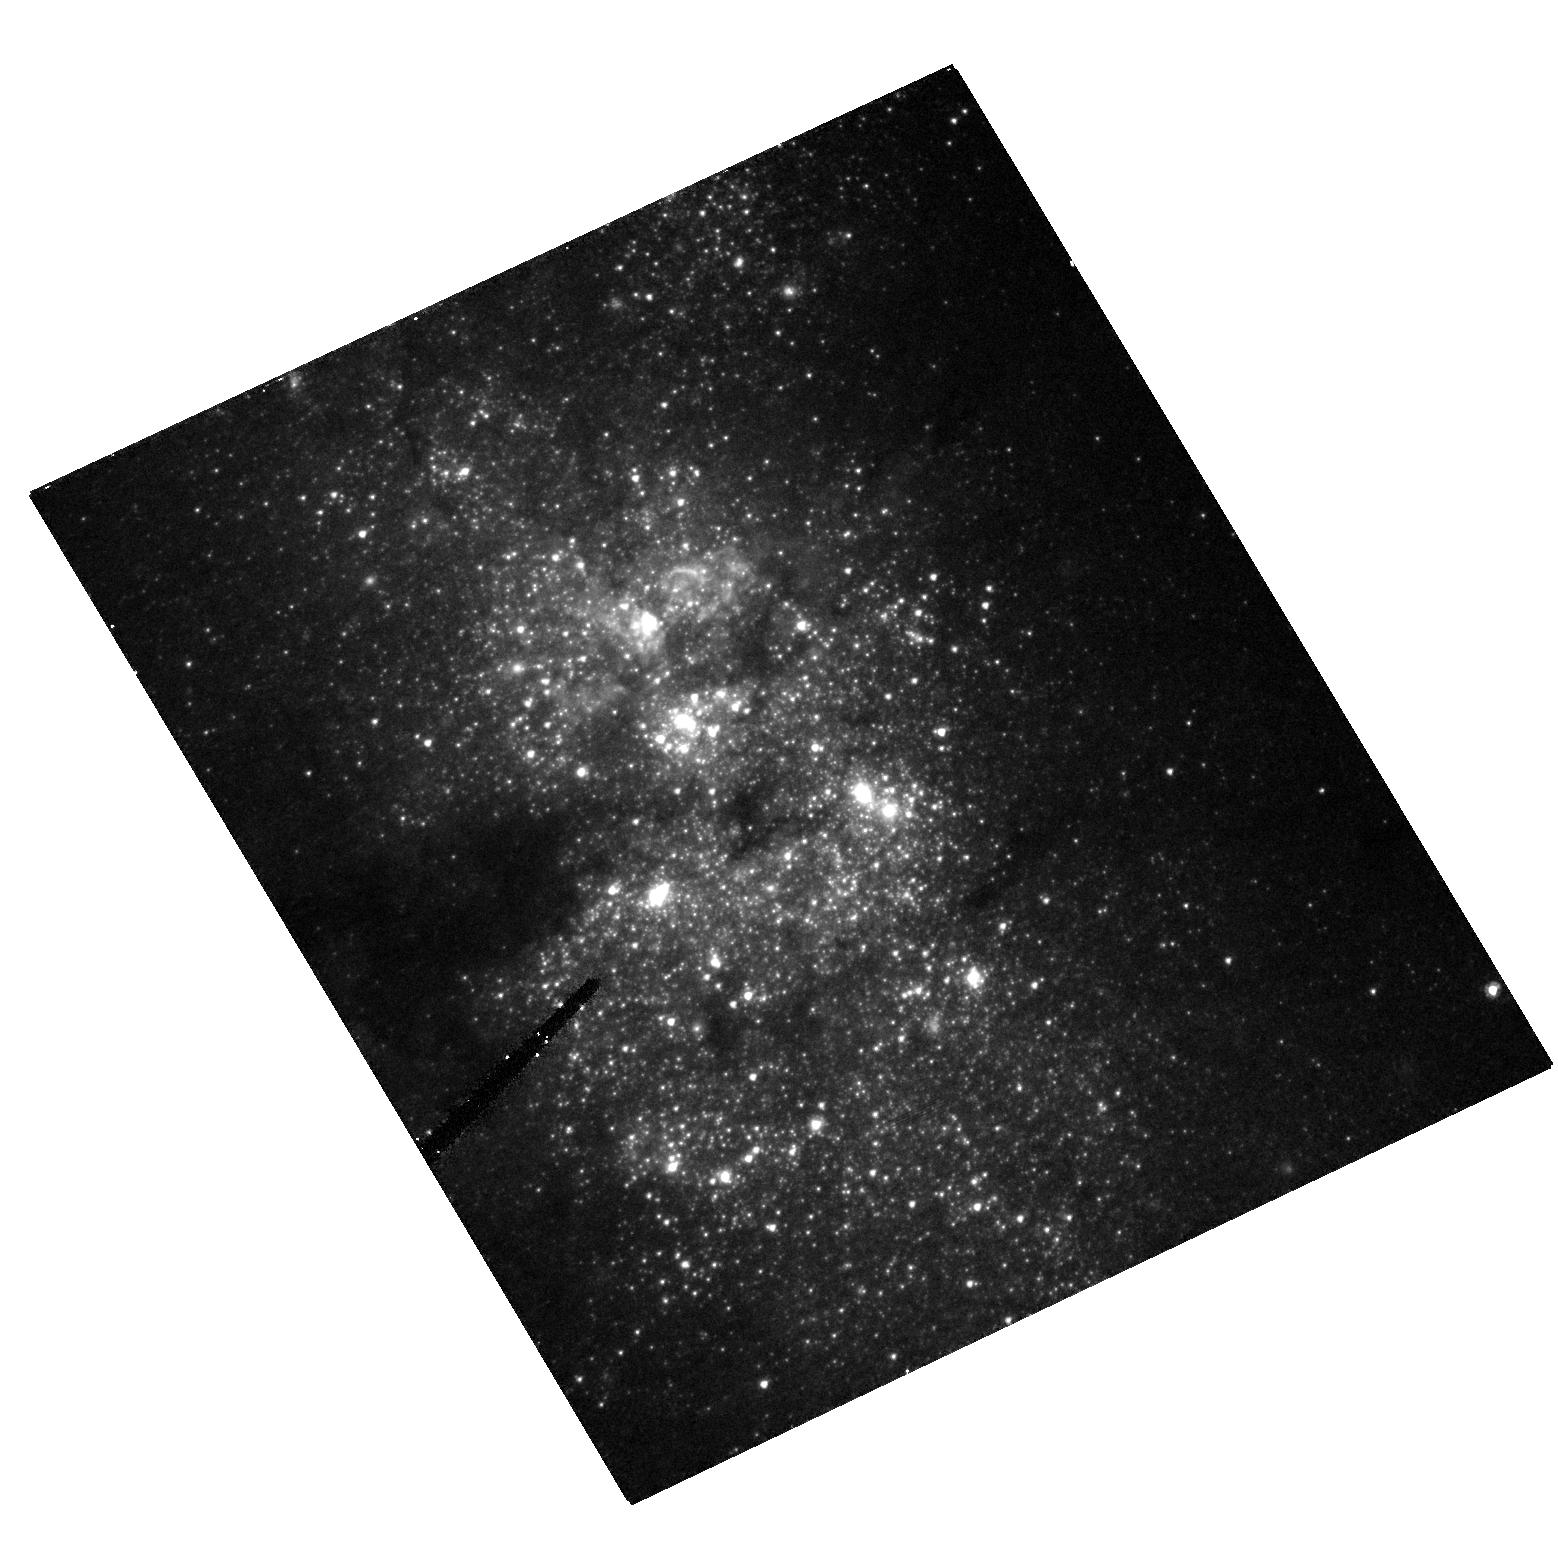
Target: NGC-5253
Instrument: ACS/HRC
Filter: F435W
Exposure: 10 min
Observation ID: hst_10609_01_acs_hrc_f435w_j9fb01

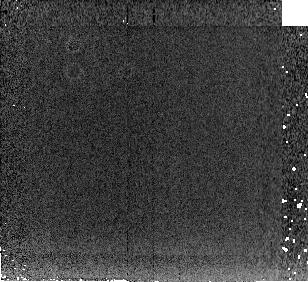
Target: NGC-4449
Instrument: NICMOS/NIC2
Filter: F222M
Exposure: 3 min
Observation ID: n9fb12030

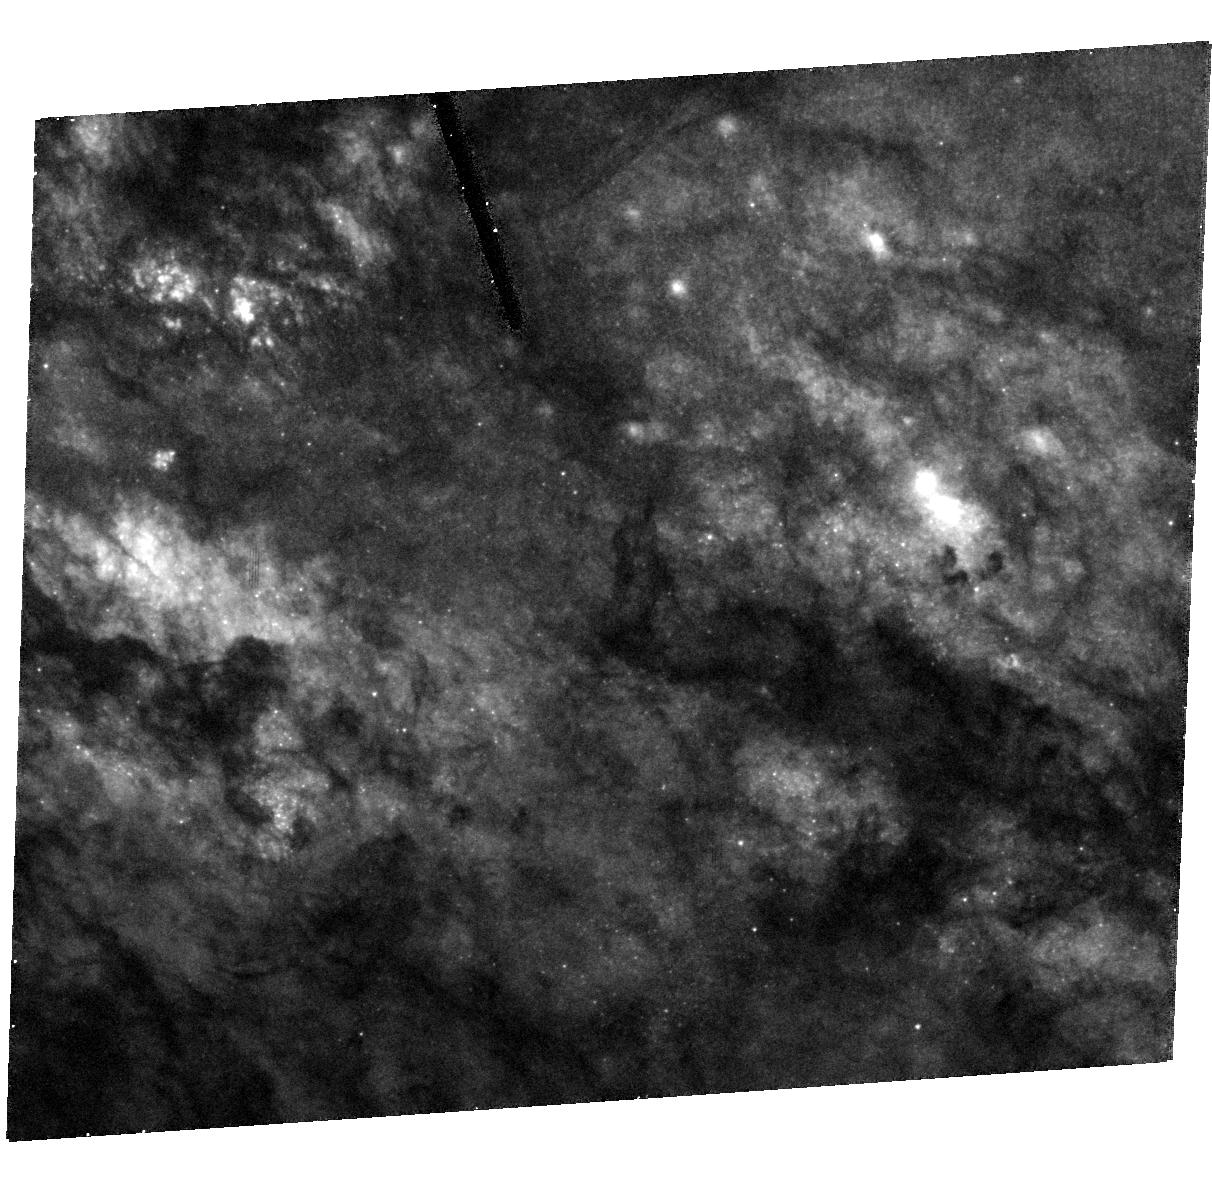
Target: MESSIER-082-C-COPY
Instrument: ACS/HRC
Filter: F435W
Exposure: 19 min
Observation ID: hst_10609_57_acs_hrc_f435w_j9fb57

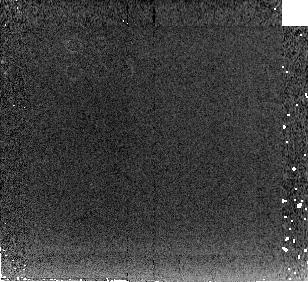
Target: IC-4662
Instrument: NICMOS/NIC2
Filter: F222M
Exposure: 4 min
Observation ID: n9fb11030

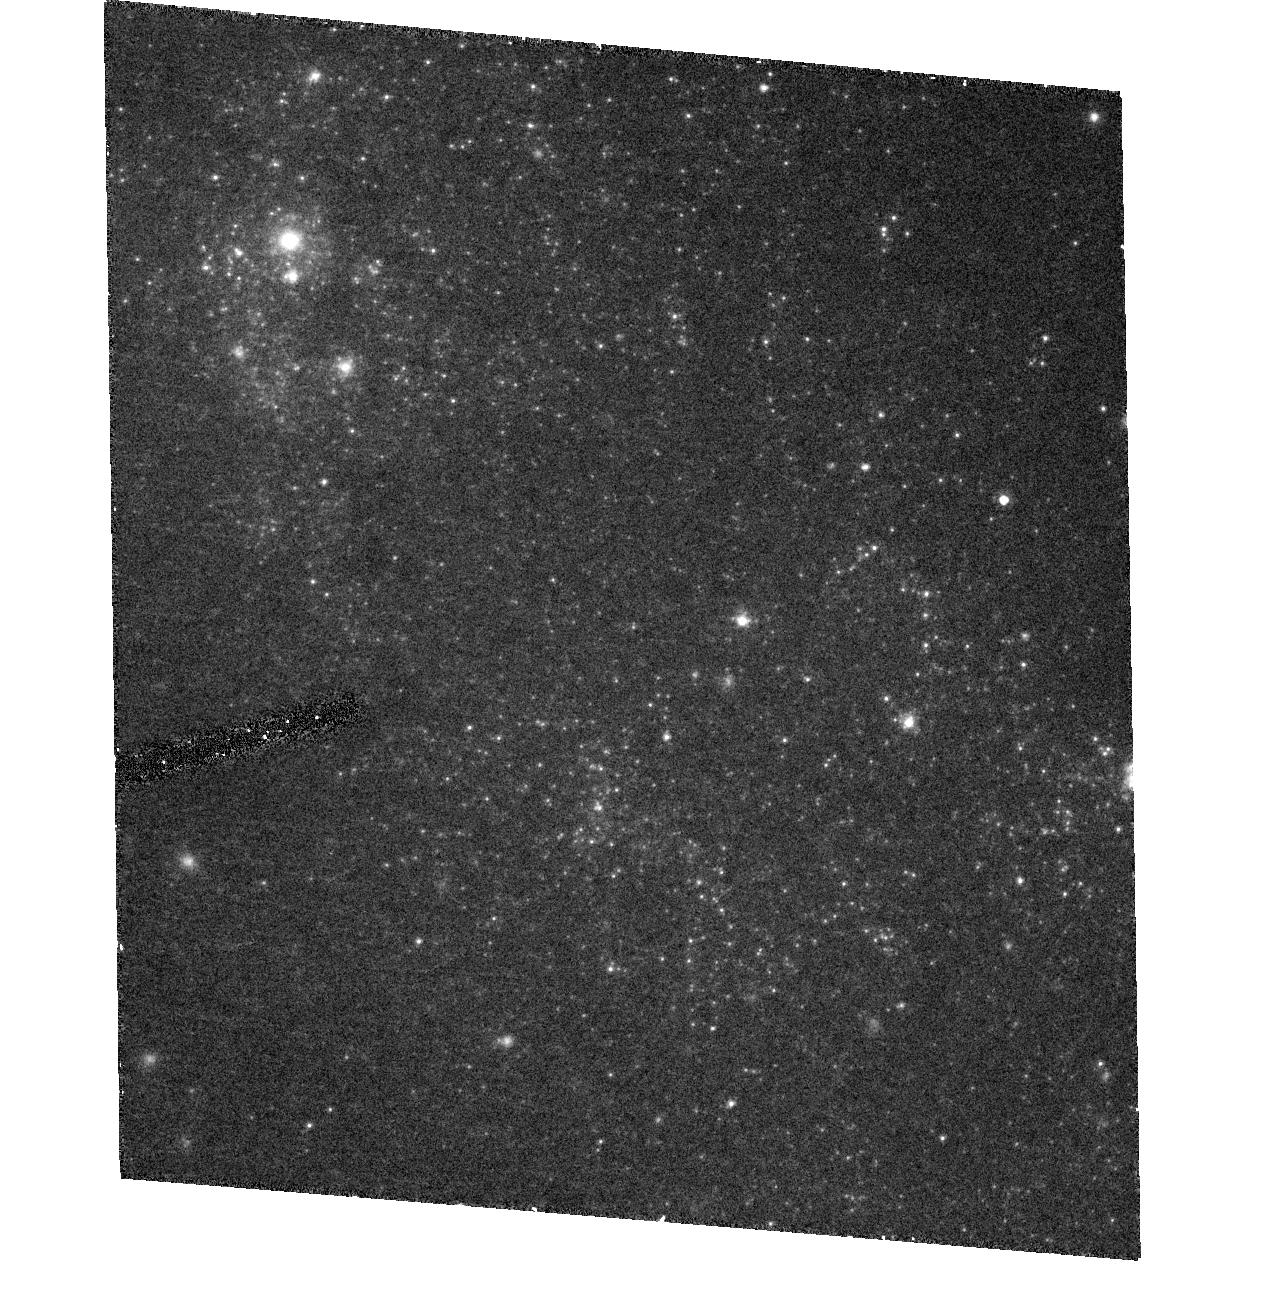
Target: NGC-1156
Instrument: ACS/HRC
Filter: F550M
Exposure: 13 min
Observation ID: hst_10609_02_acs_hrc_f550m_j9fb02

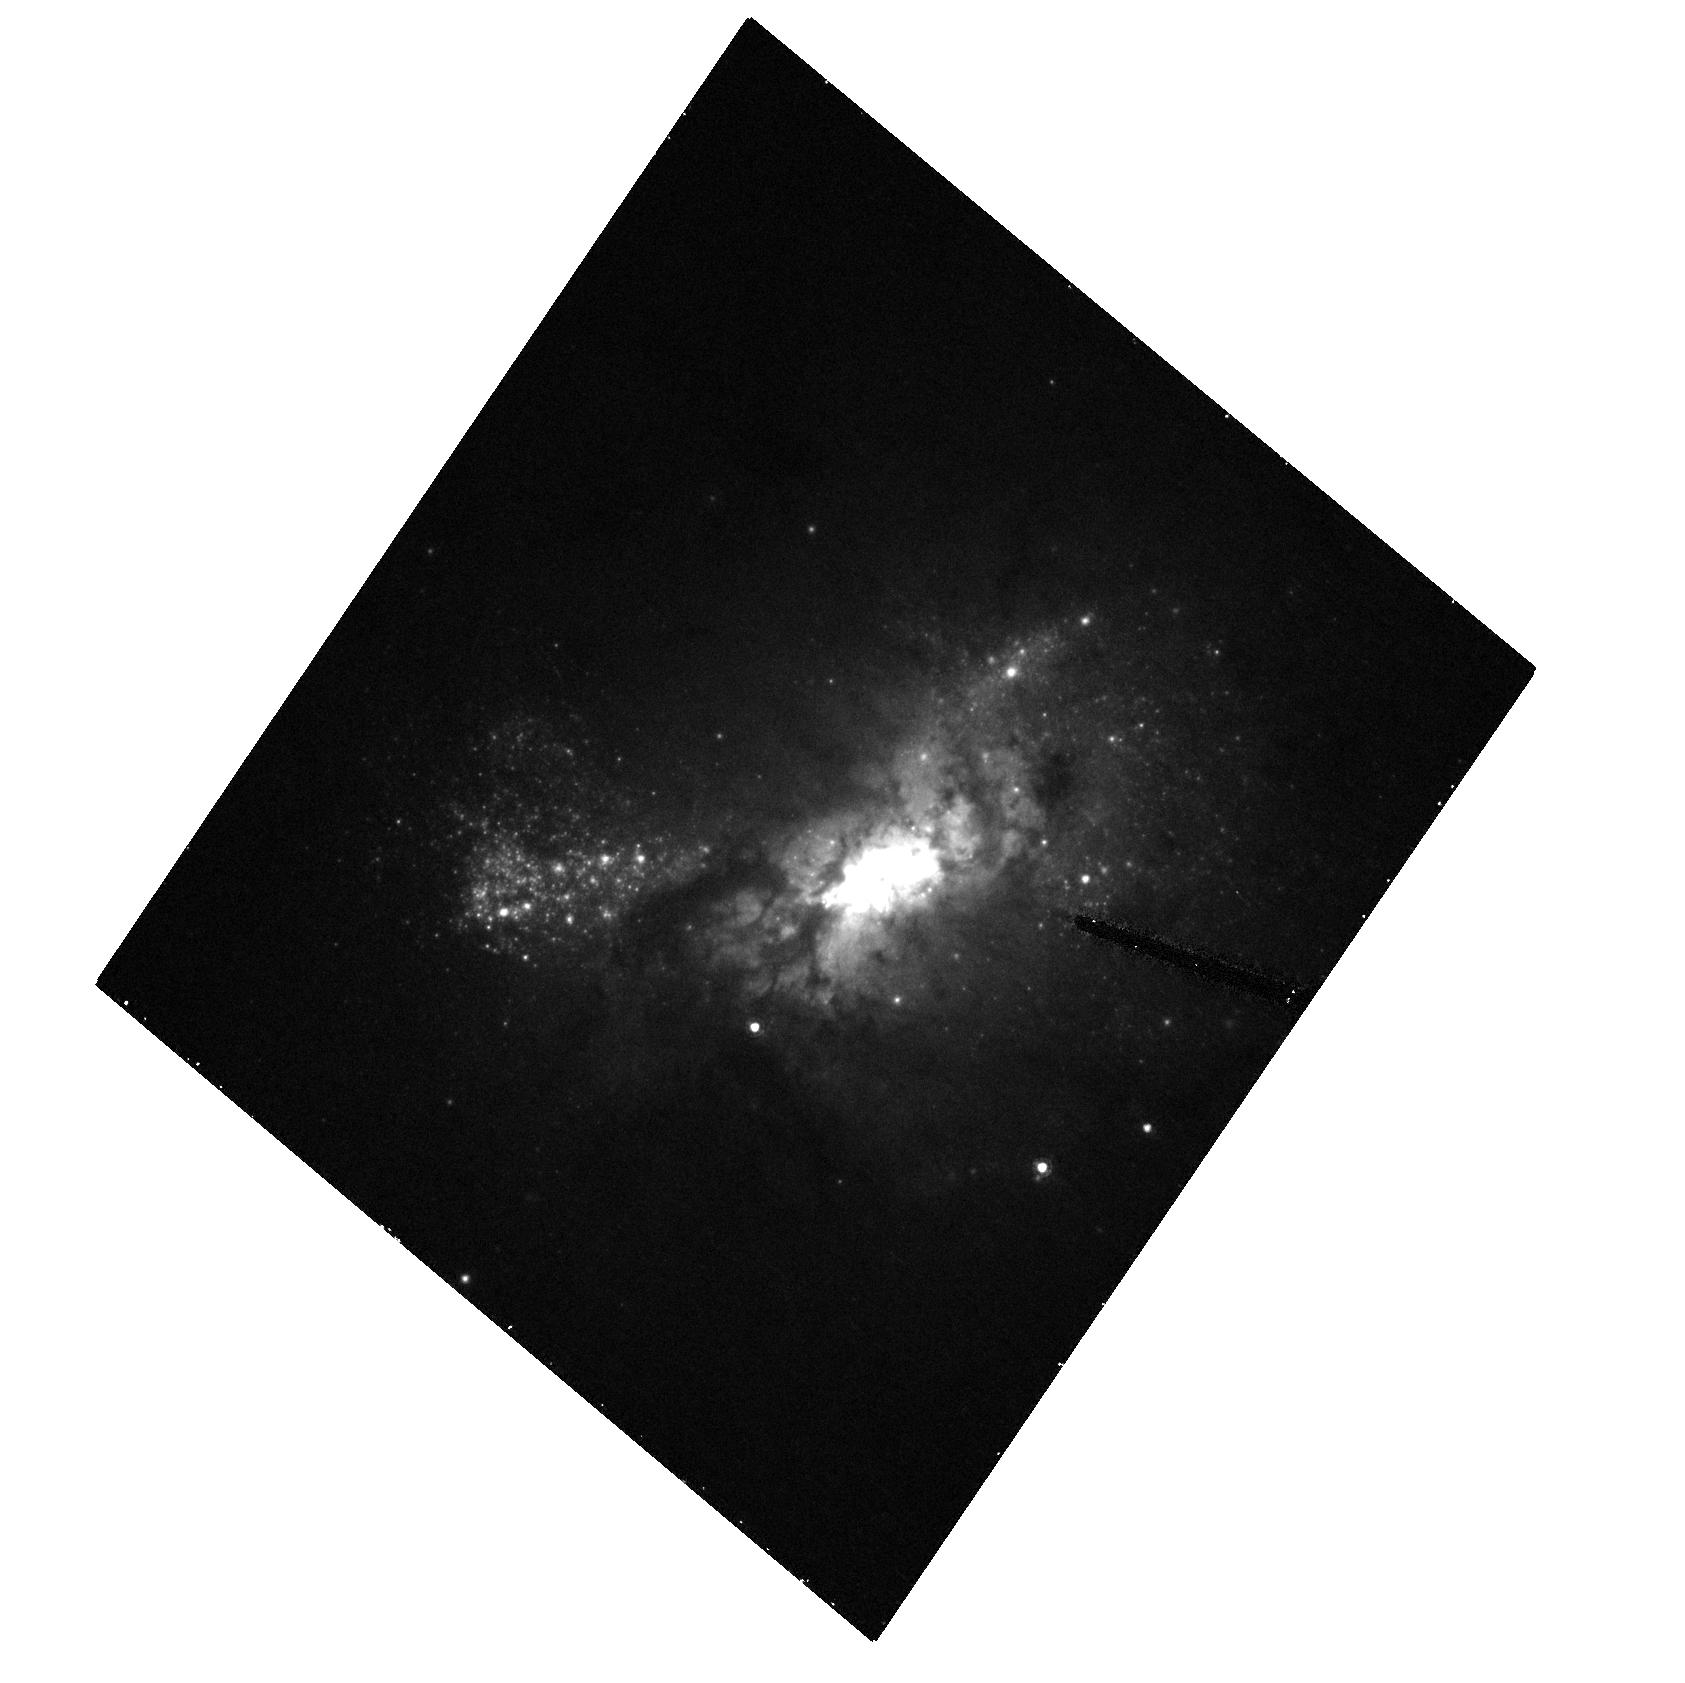
Target: ESO-495--G-021-COPY
Instrument: ACS/HRC
Filter: F550M
Exposure: 13 min
Observation ID: hst_10609_54_acs_hrc_f550m_j9fb54

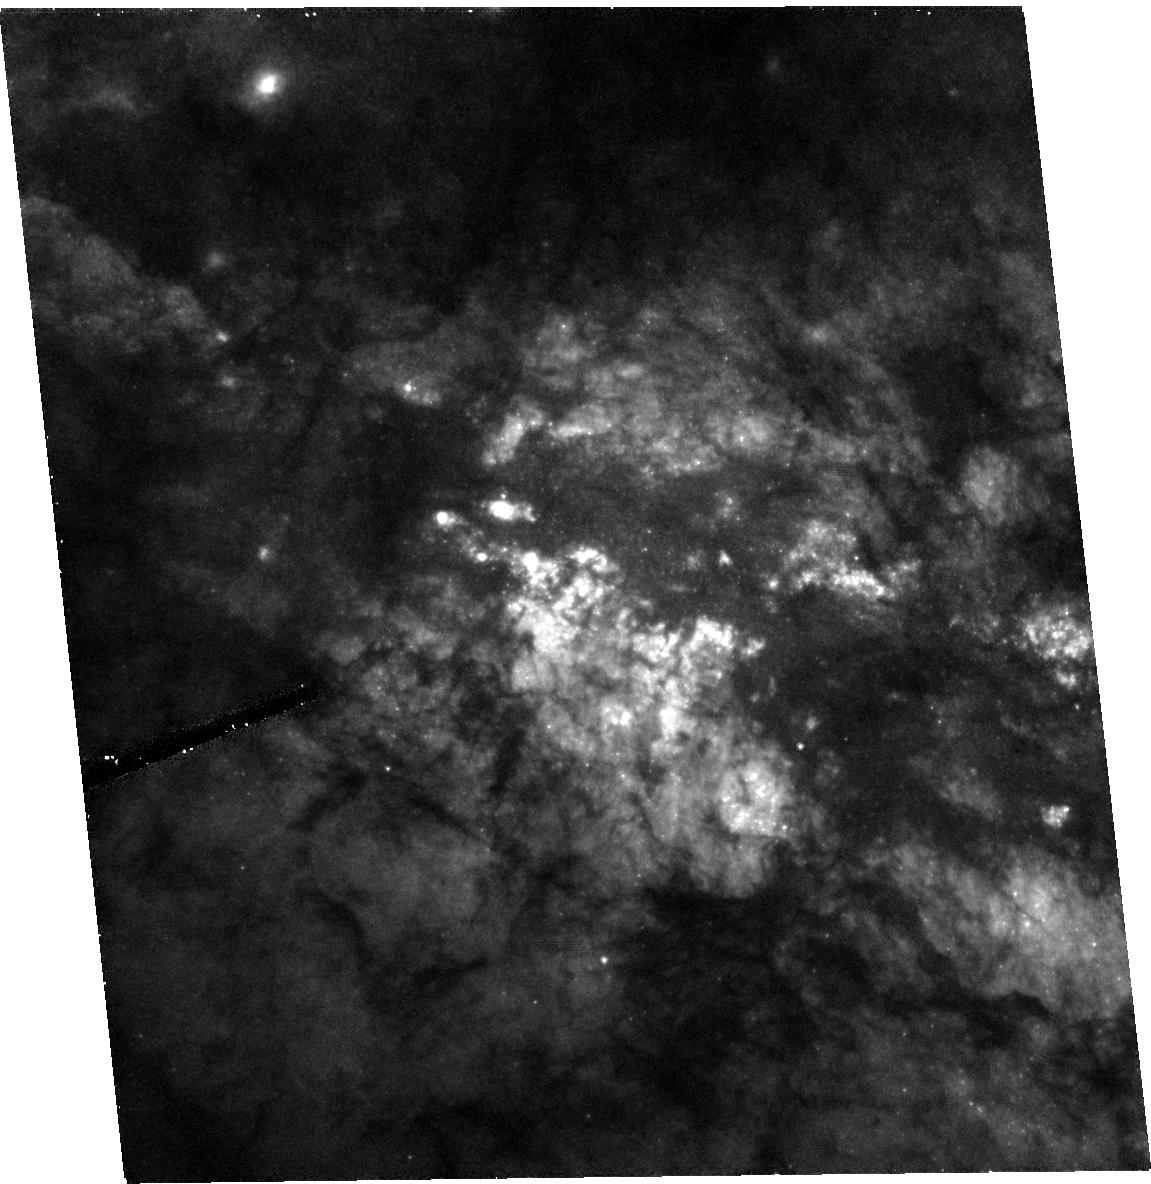
Target: MESSIER-082-A
Instrument: ACS/HRC
Filter: F550M
Exposure: 14 min
Observation ID: hst_10609_06_acs_hrc_f550m_j9fb06

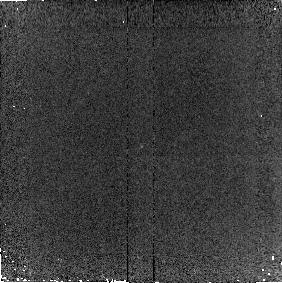
Target: NGC-1156-NUC
Instrument: NICMOS/NIC2
Filter: F187N
Exposure: 7 min
Observation ID: n9fb10040

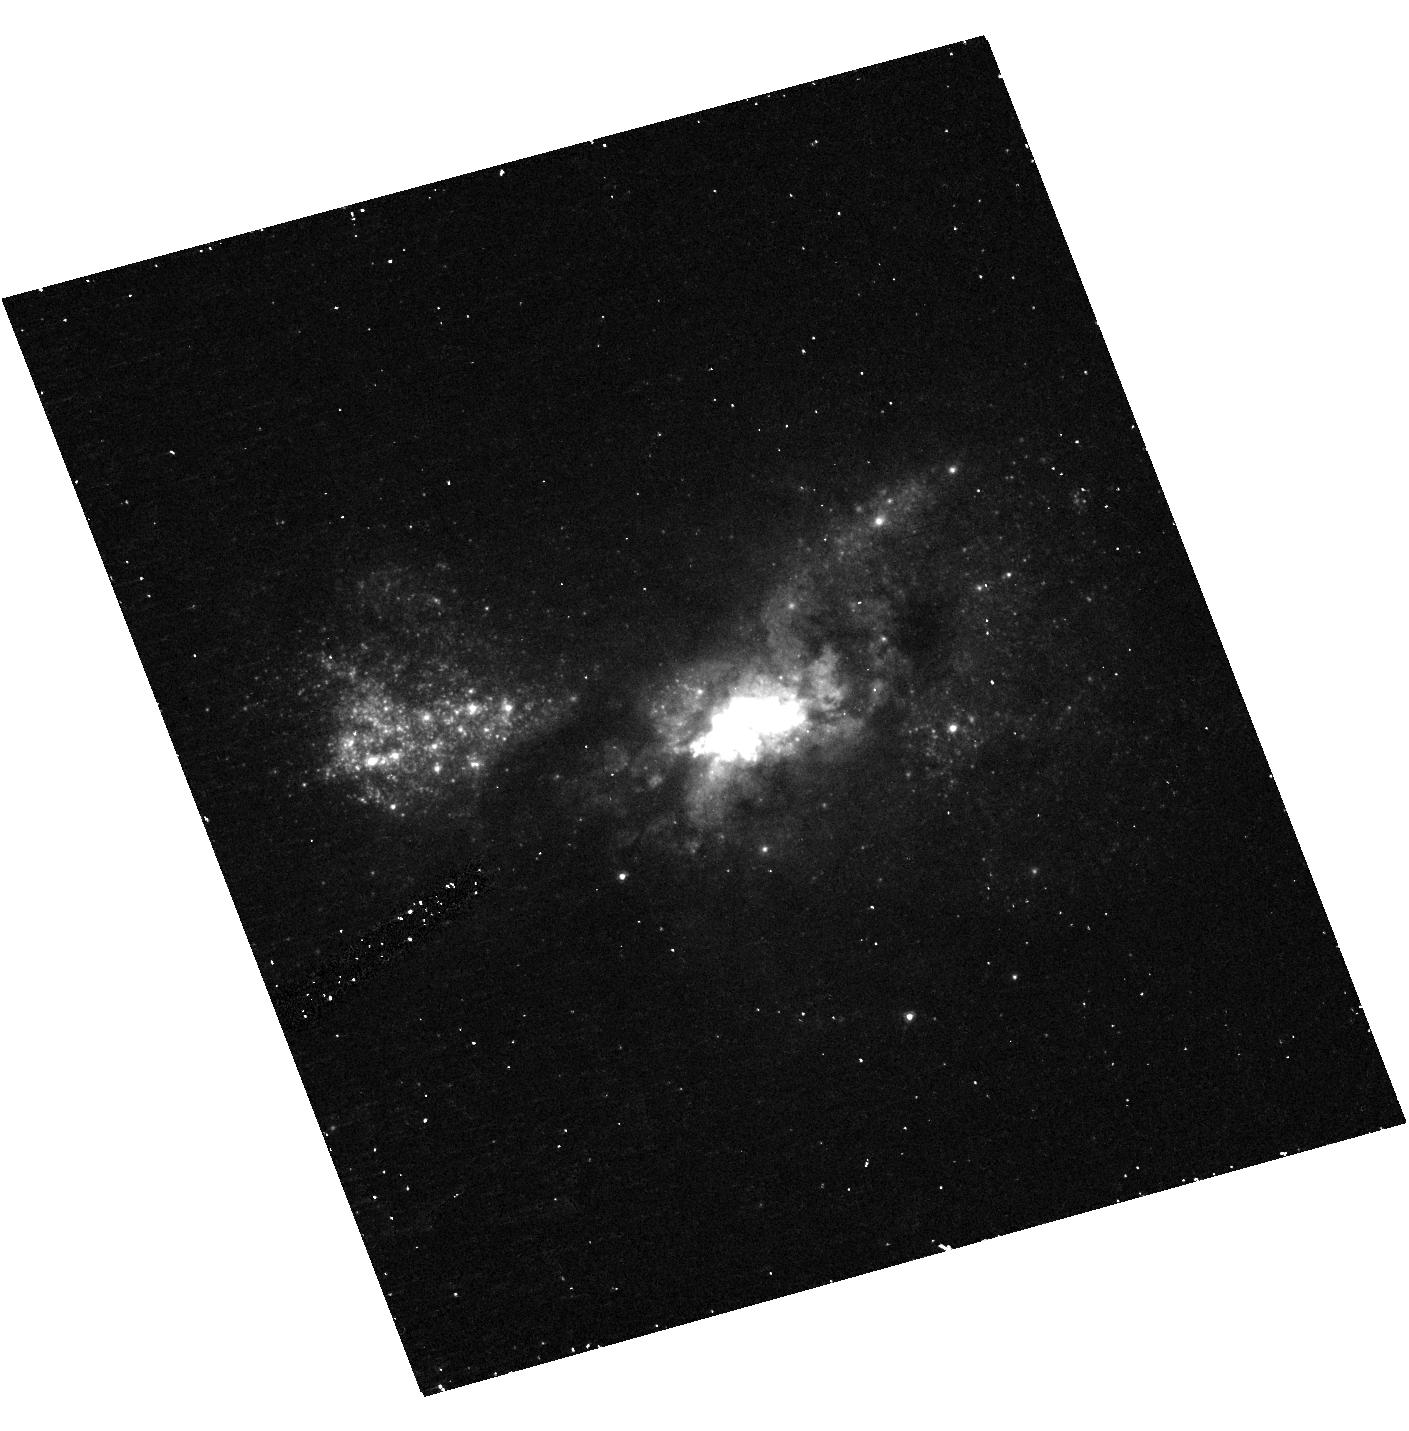
Target: ESO-495--G-021
Instrument: ACS/HRC
Filter: F330W
Exposure: 22 min
Observation ID: hst_10609_04_acs_hrc_f330w_j9fb04

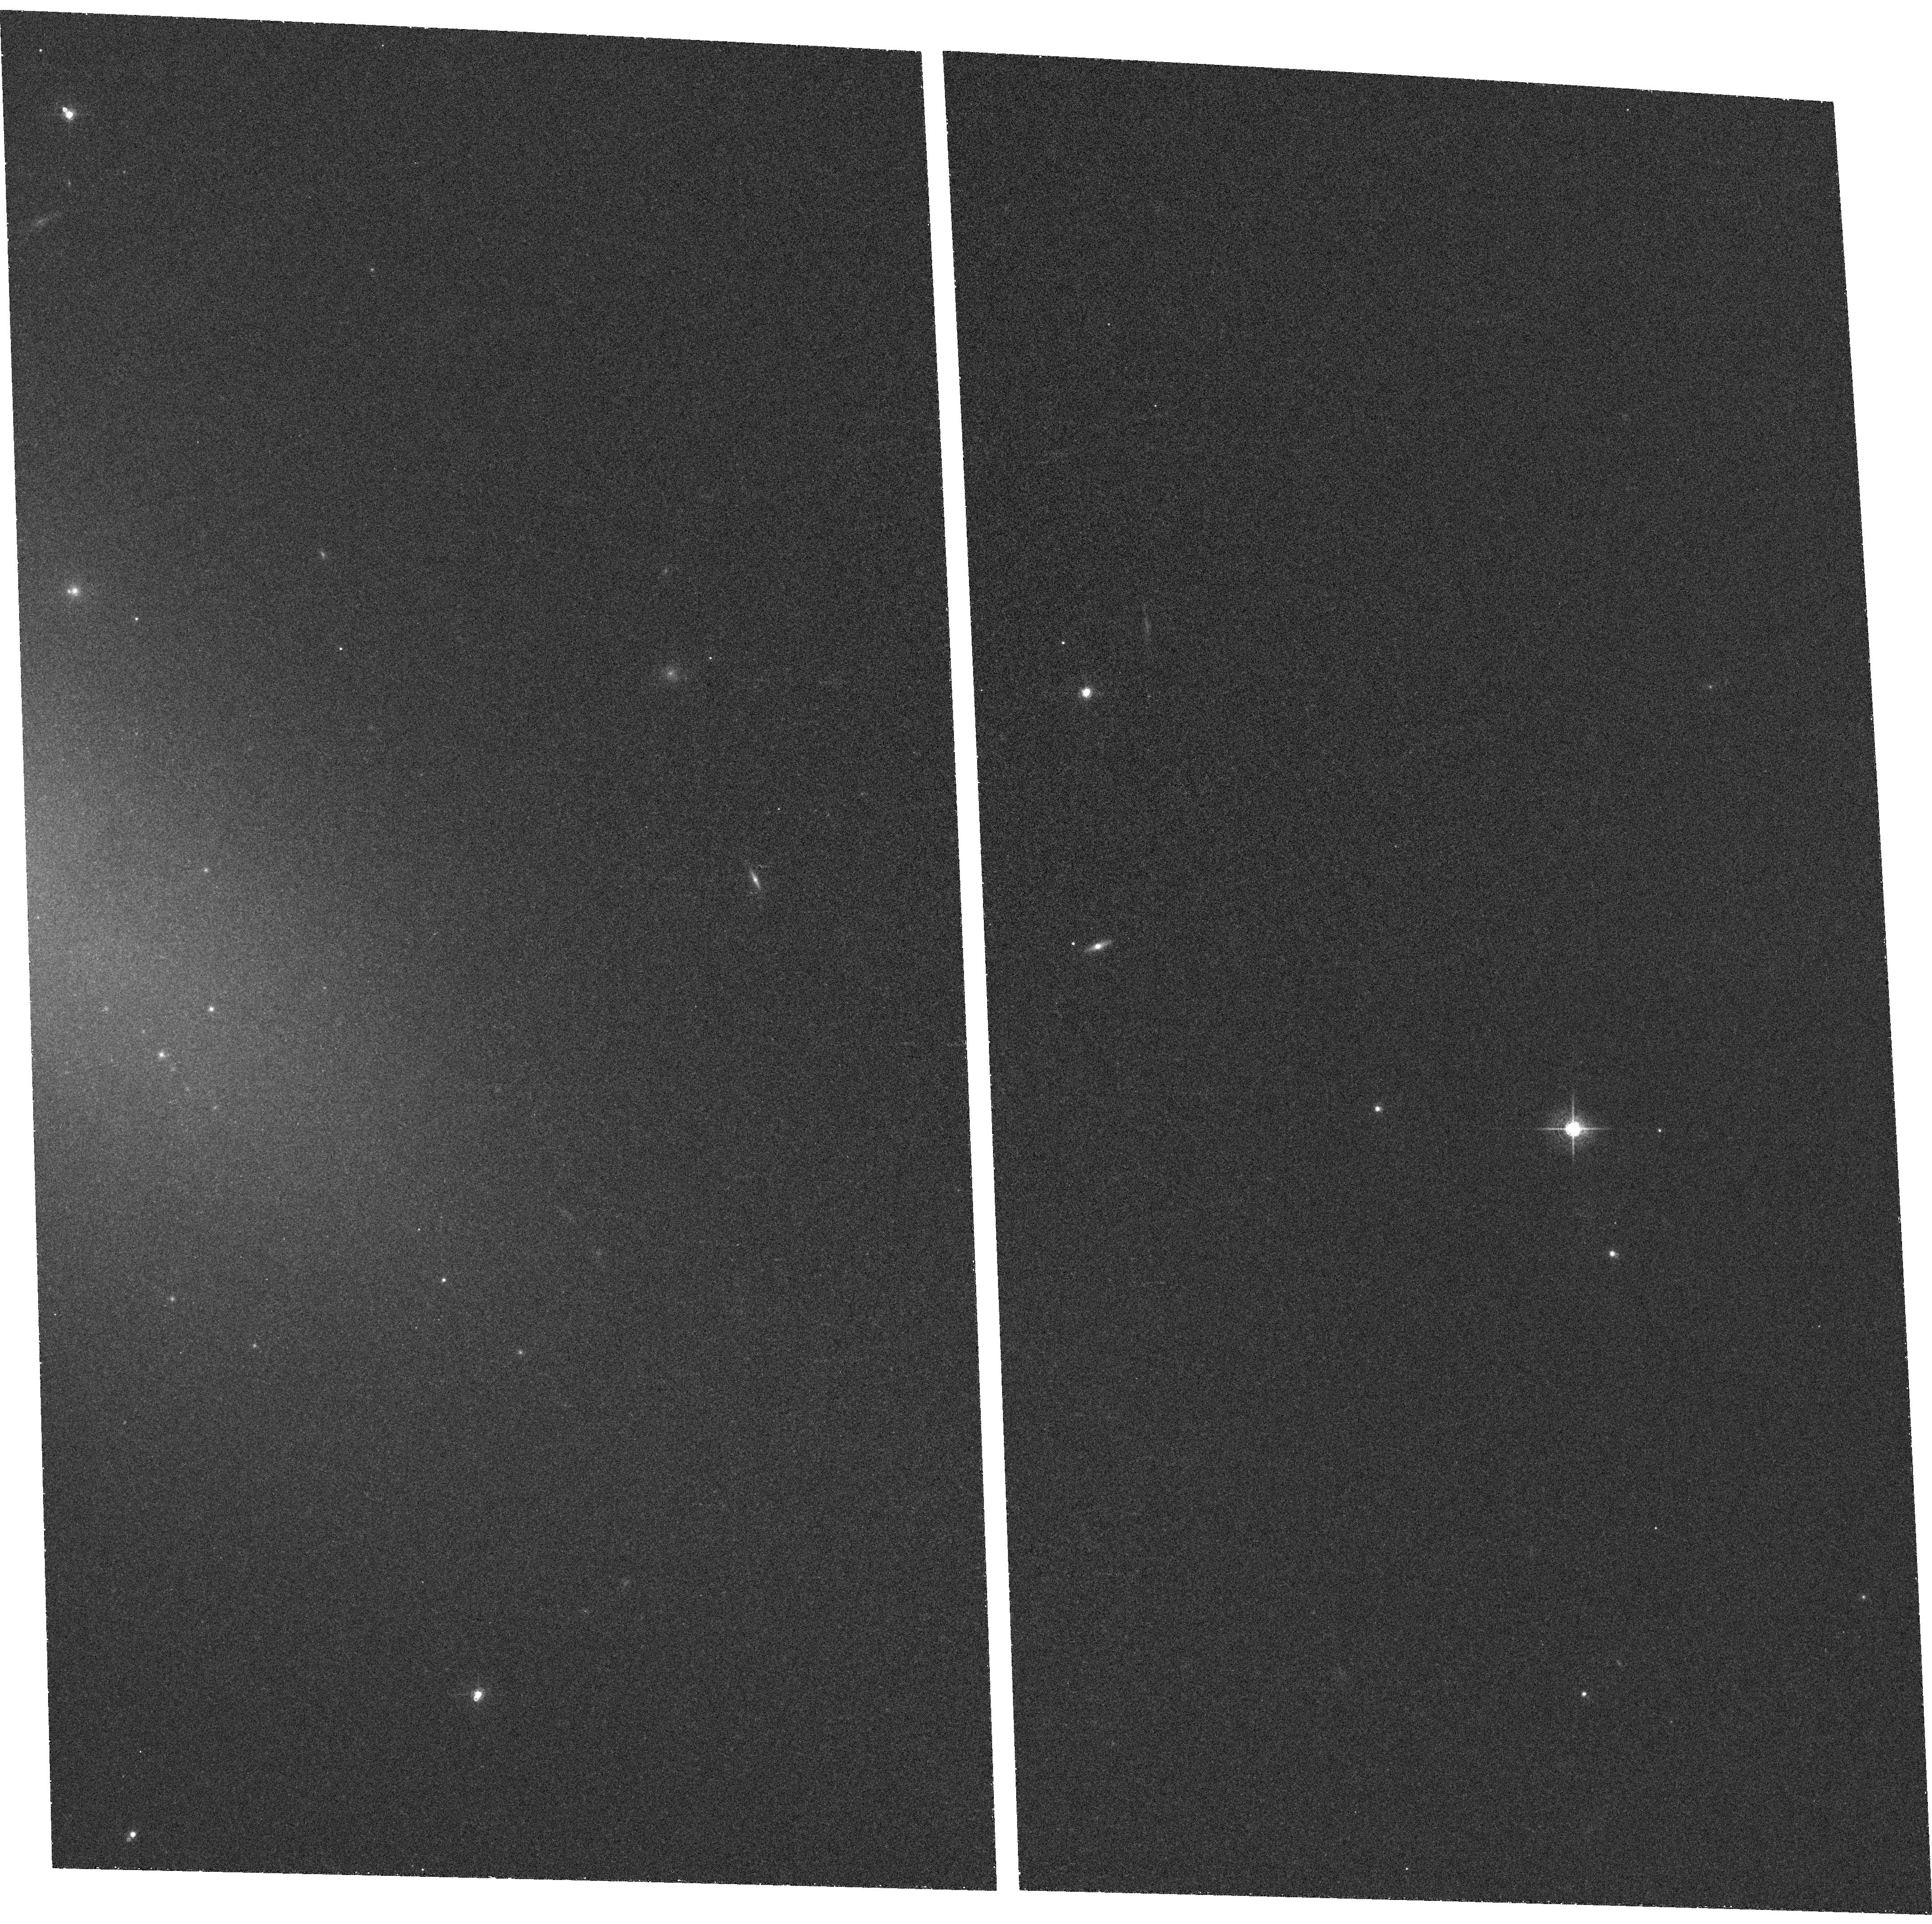
Target: field at RA 148.953°, Dec 69.678°
Instrument: ACS/WFC
Filter: F660N
Exposure: 55 min
Observation ID: hst_10609_09_acs_wfc_f660n_j9fb09

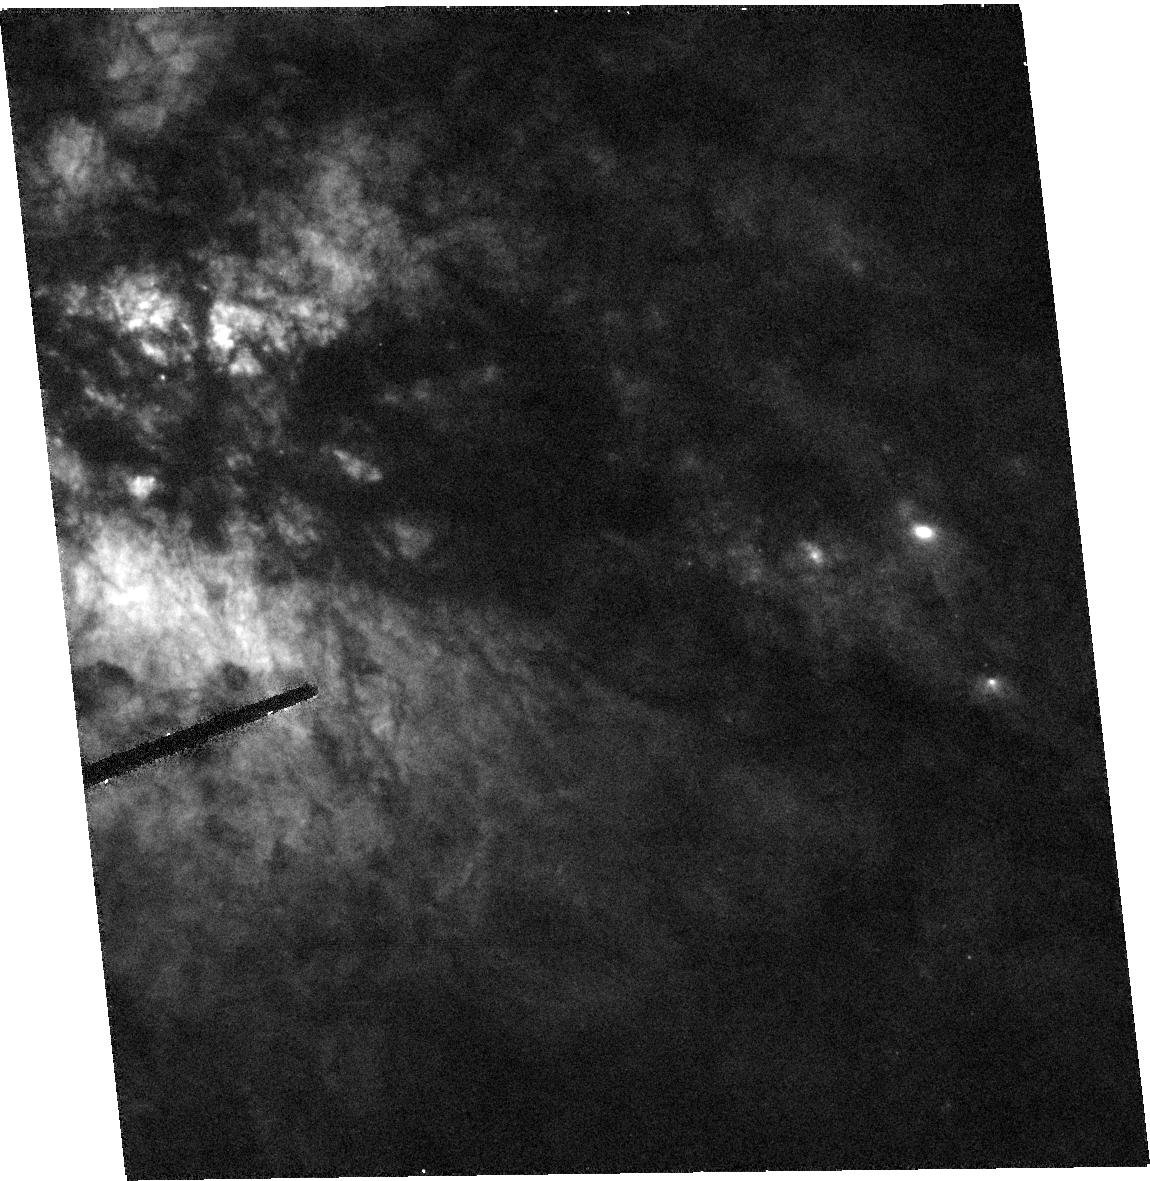
Target: MESSIER-082-C
Instrument: ACS/HRC
Filter: F658N
Exposure: 7 min
Observation ID: hst_10609_09_acs_hrc_f658n_j9fb09

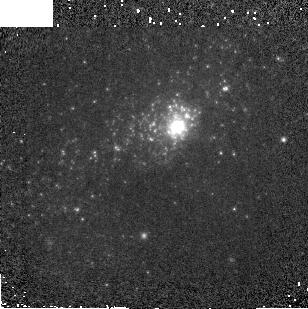
Target: NGC-4449
Instrument: NICMOS/NIC2
Filter: F110W
Exposure: 1 min
Observation ID: n9fb12010

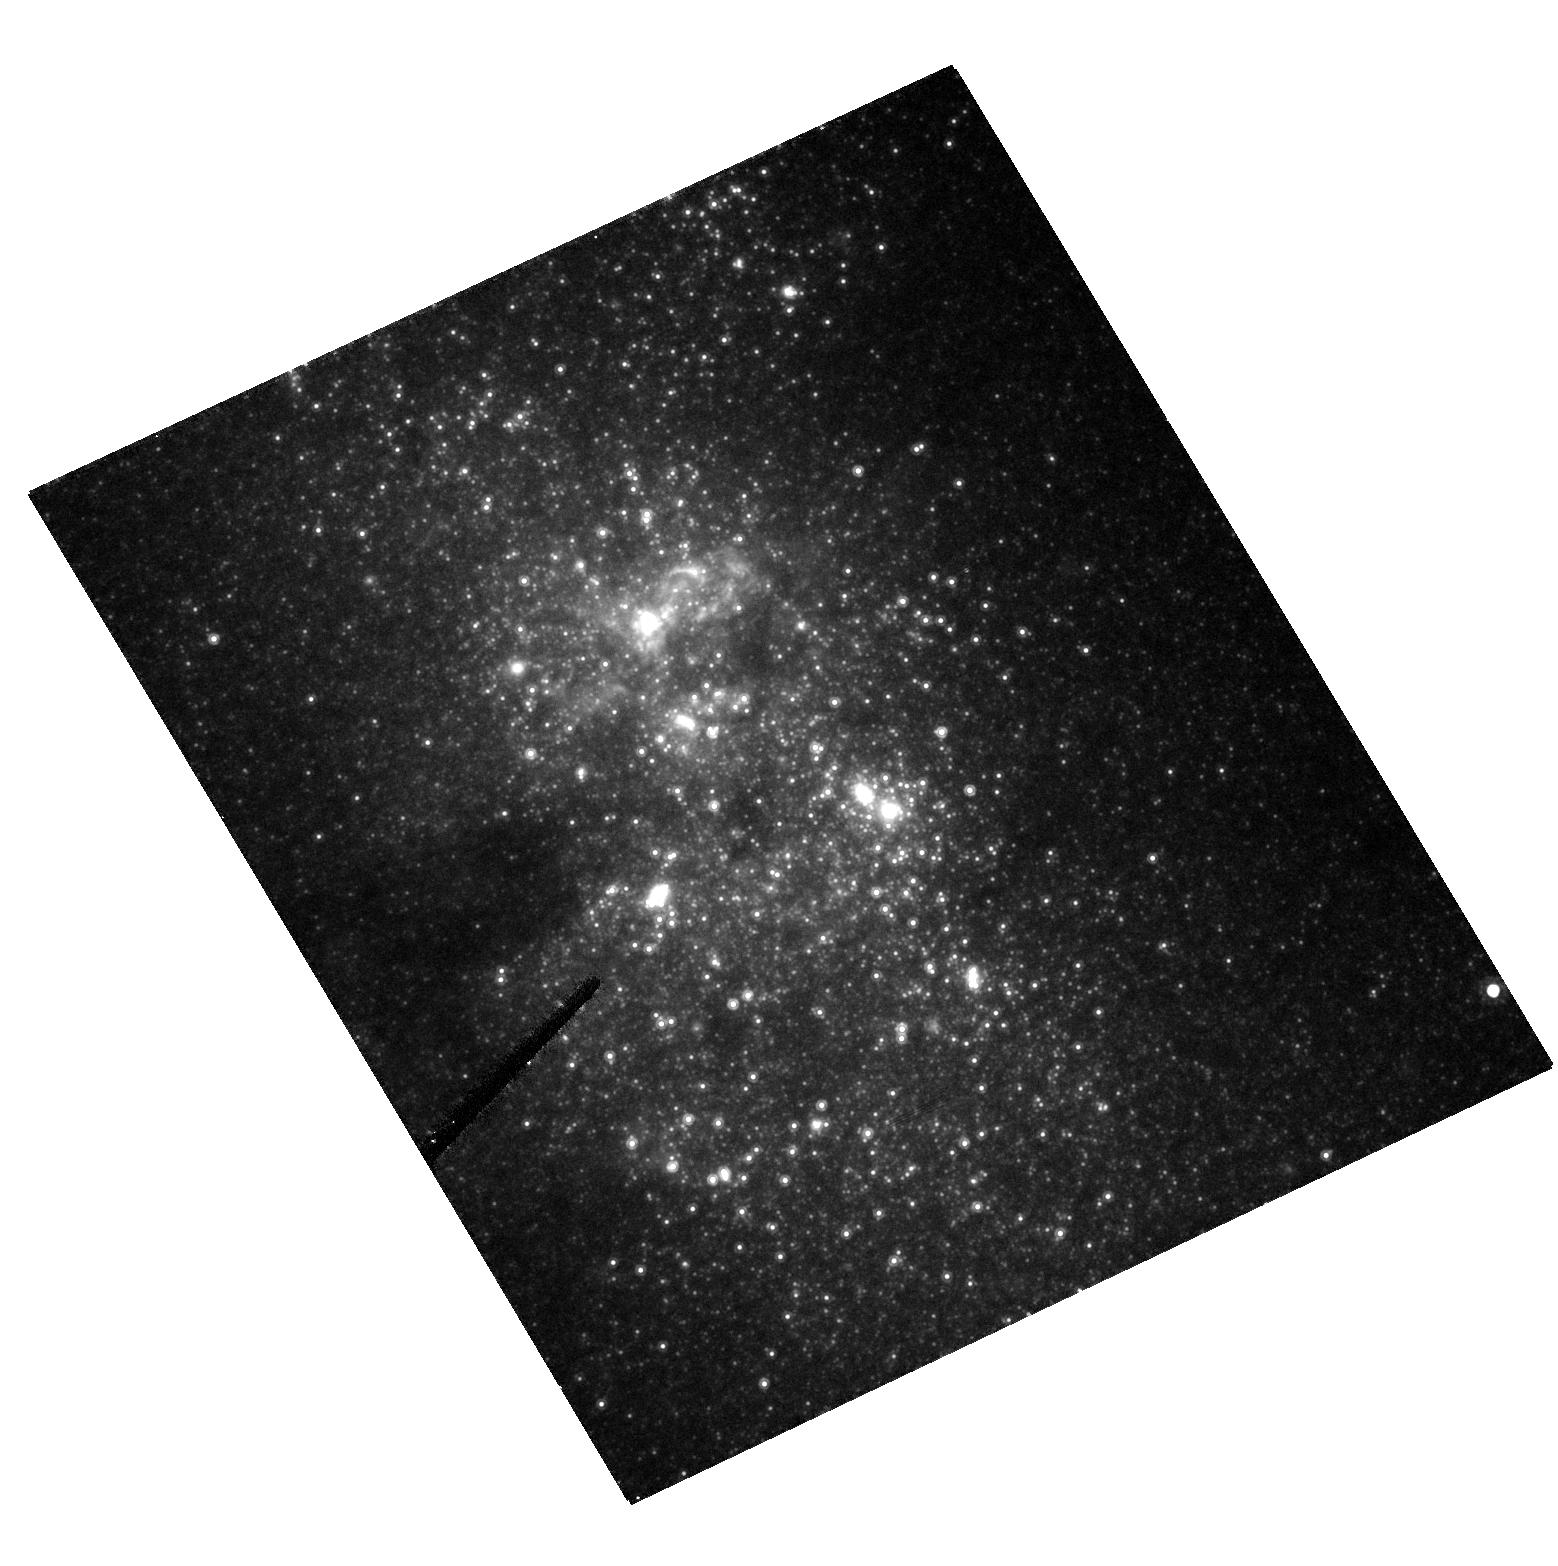
Target: NGC-5253
Instrument: ACS/HRC
Filter: F814W
Exposure: 6 min
Observation ID: hst_10609_01_acs_hrc_f814w_j9fb01

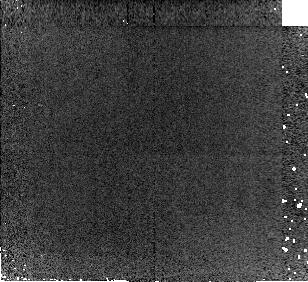
Target: NGC-4449
Instrument: NICMOS/NIC2
Filter: F190N
Exposure: 9 min
Observation ID: n9fb12020

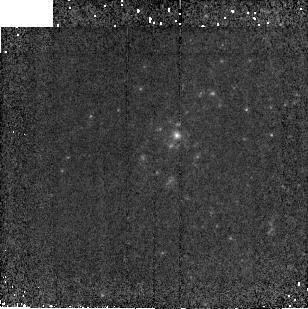
Target: NGC-1156-NUC
Instrument: NICMOS/NIC2
Filter: F160W
Exposure: 2 min
Observation ID: n9fb10020

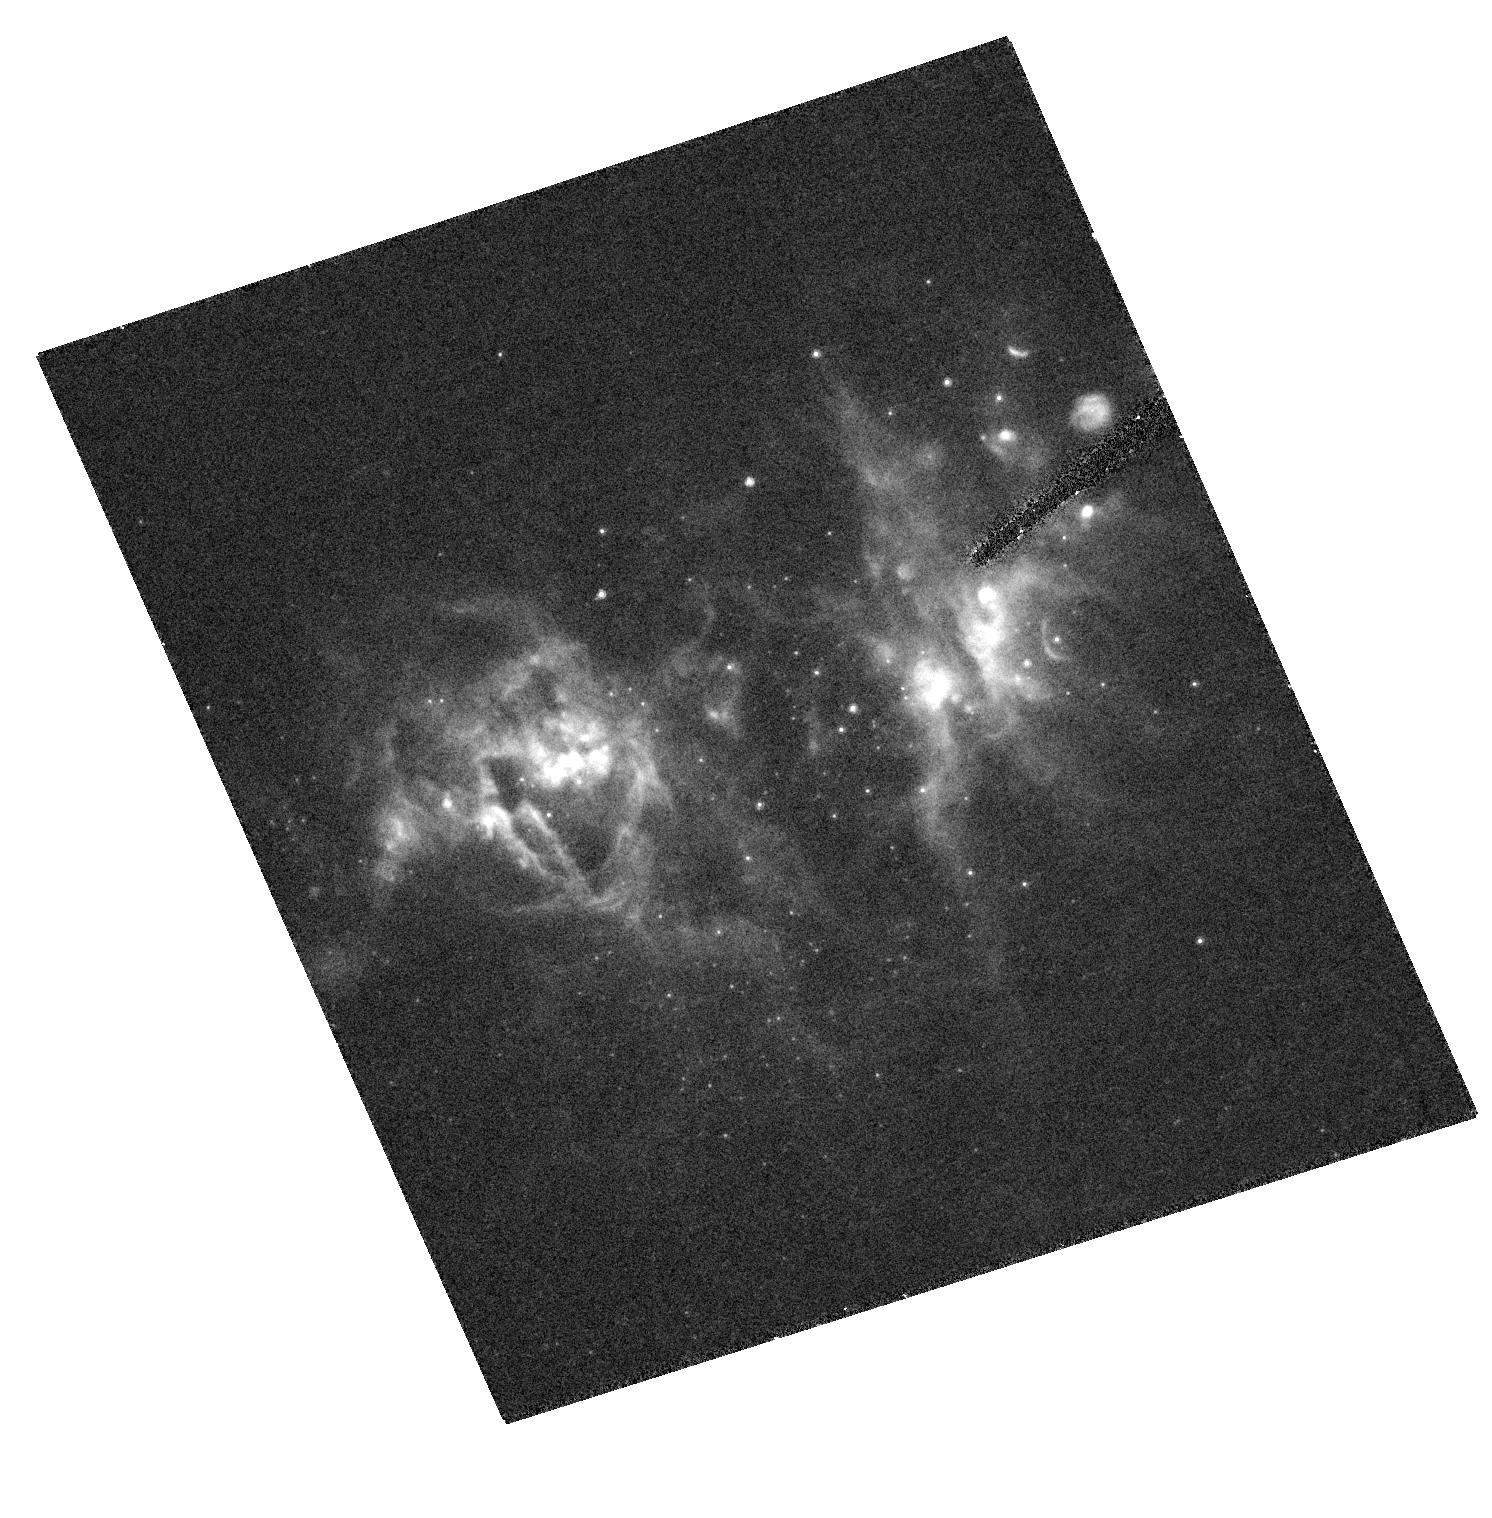
Target: IC-4662
Instrument: ACS/HRC
Filter: F658N
Exposure: 7 min
Observation ID: hst_10609_05_acs_hrc_f658n_j9fb05

Sizes, Shapes, and SEDs: Searching for Mass Segregation in the Super Star Clusters of Nearby Starburst Galaxies (PI: Vacca, William D.)

We propose to investigate mass segregation and star cluster evolution and dissolution processes in Super Star Cluster (SSC) populations in a small sample of nearby starburst galaxies. ACS/HRC and NICMOS images of these nearby (d < 10 Mpc) starbursts can reveal evidence for mass segregation in the form of variations in size, shape, and color of the SSCs as a function of wavelength. The compactness of the cluster light profiles, and hence the stellar mass distributions, is a critical indicator of the likely fate of an SSC: long life and eventual evolution into a globular-like cluster, or dissolution. These observations will allow us to generate spectral energy distributions (SEDs) for a large sample of the SSCs at all ages and extinctions in each system. We will combine the SEDs with population synthesis models and existing ground-based spectra and Spitzer images to estimate ages, reddenings, and masses thus derive a more complete picture of the star-formation histories of the galaxies. For the brightest and most likely virialized among the SSCs we will also constrain their initial mass functions (IMFs) using high-resolution spectroscopy. Conclusions about IMFs from this technique require detailed information about the SSC concentration, light profiles, and virial status, which are only possible via ACS data. The proposed observations will provide an extensive and comprehensive data set for a large number of SSCs. By addressing the issues of mass segregation, evaporation, and destruction of SSC populations, the proposed observations will provide strong constraints on theories regarding the processes involved in the formation and evolution of SSCs and globular clusters. Given the dire predictions for the lifetime of HST, and its tremendous impact on the study of SSCs, we feel that the proposed observations not only are necessary and timely (even urgent) but will also be a fitting ( and possibly final) addition to HST's legacy in the study of starburst SSCs.